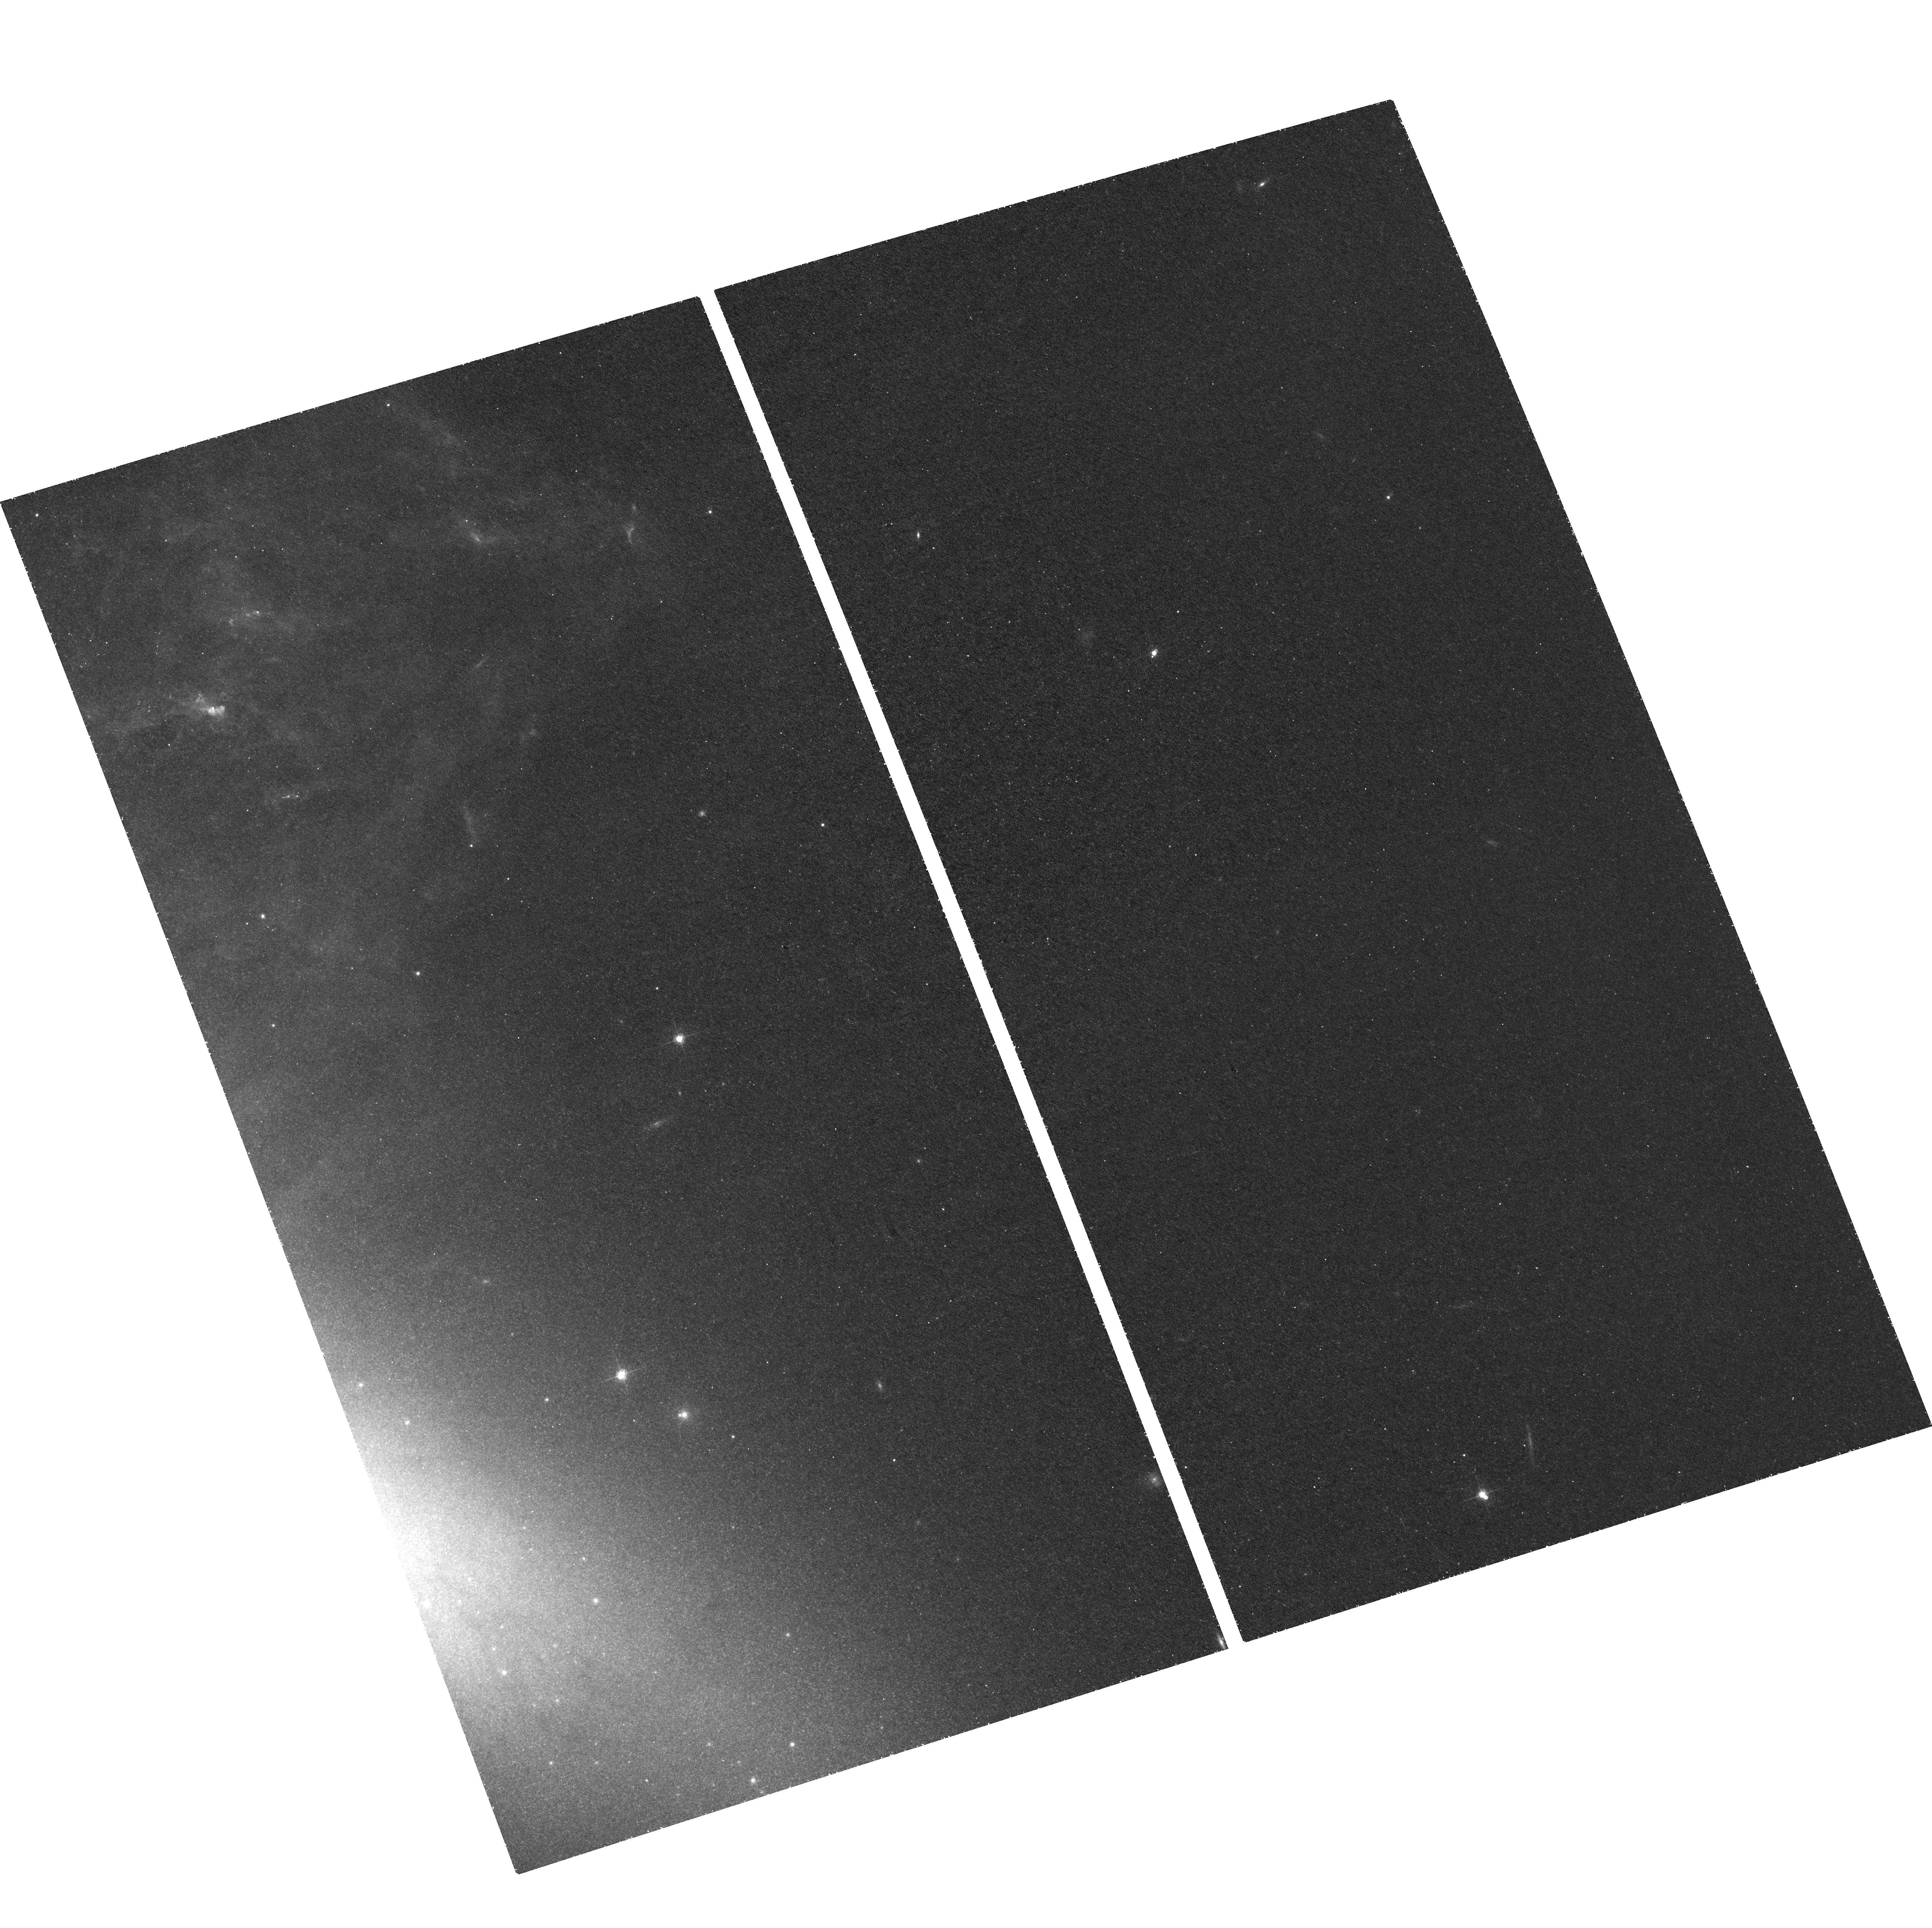
Target: field at RA 149.007°, Dec 69.686°. Instrument: ACS/WFC. Filter: F660N. Exposure: 2.2 h. Observation ID: hst_10853_02_acs_wfc_f660n_j9oe02

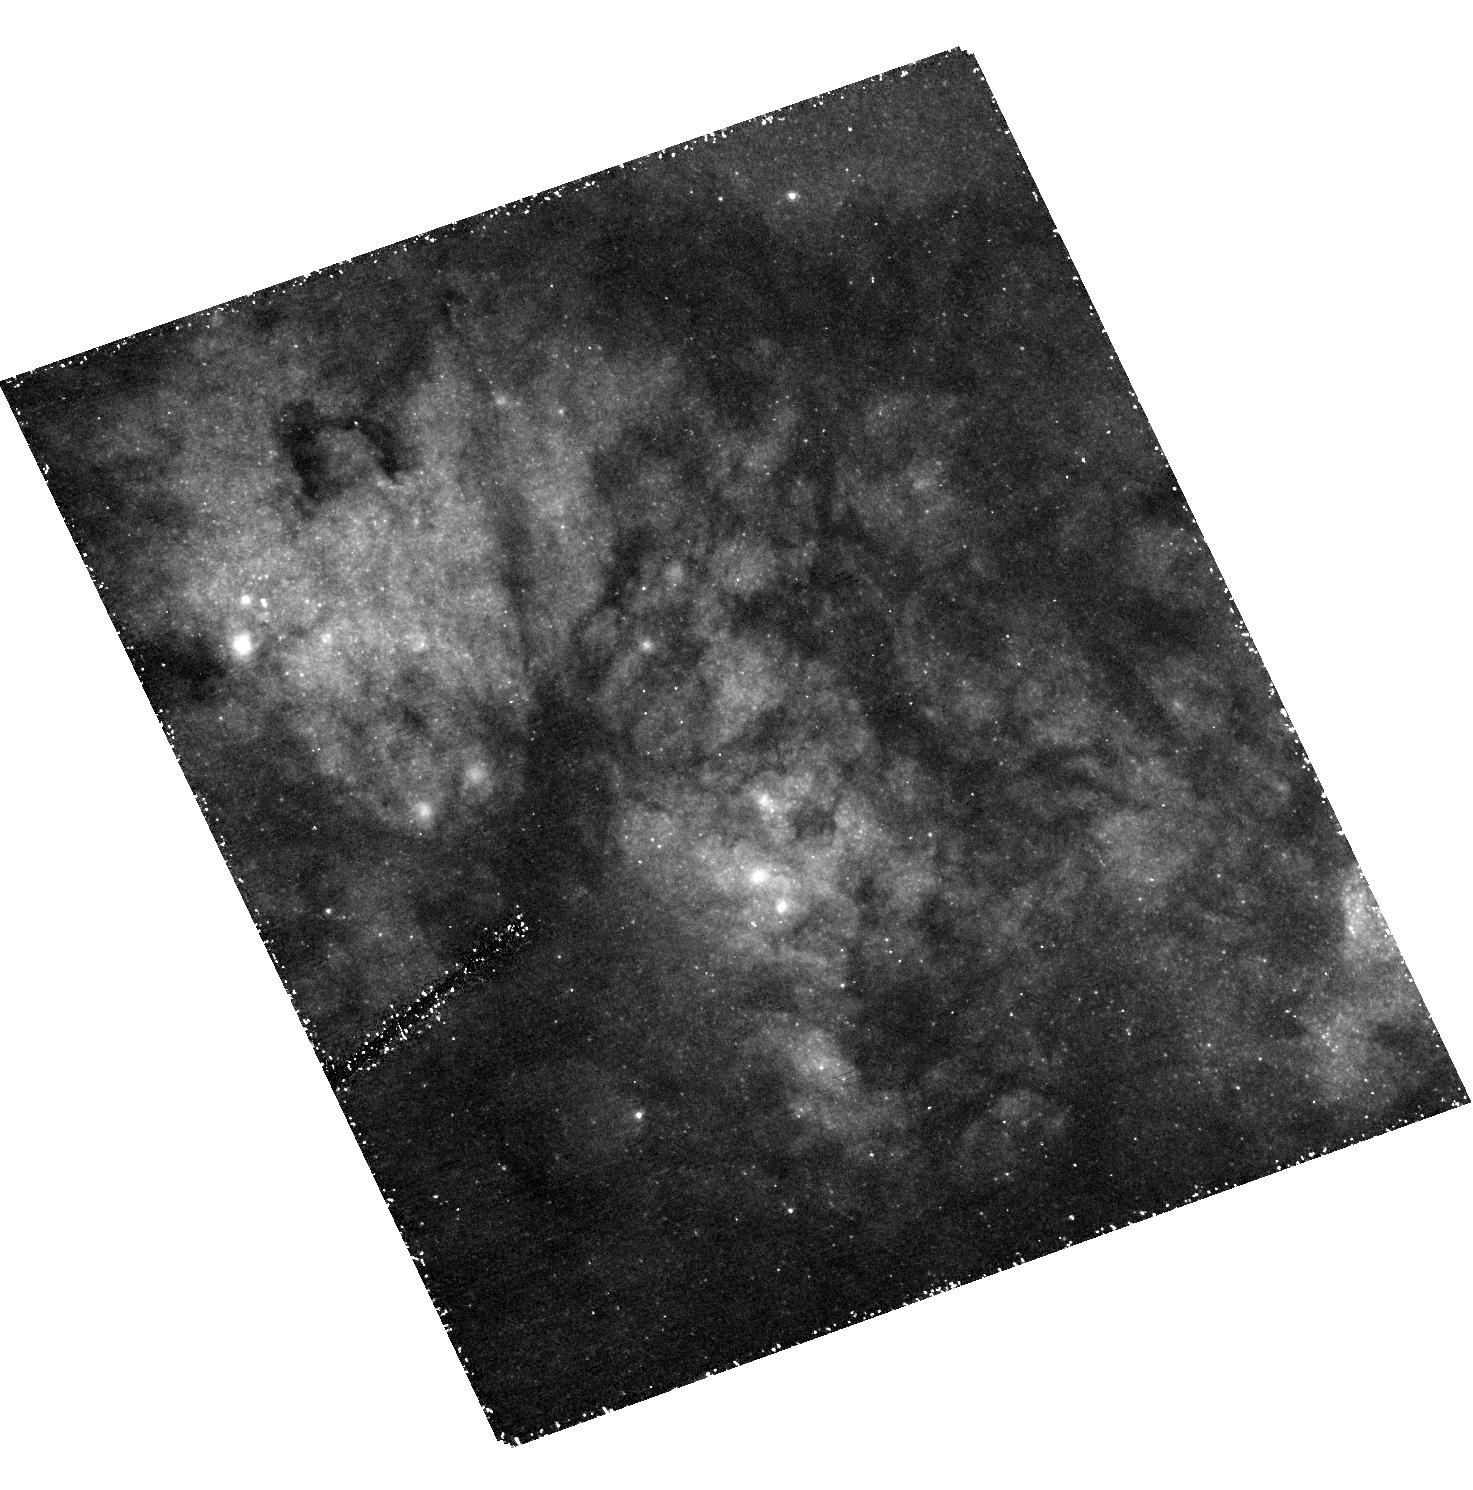
Target: MESSIER-082-B-1. Instrument: ACS/HRC. Filter: F330W. Exposure: 2.3 h. Observation ID: hst_10853_02_acs_hrc_f330w_j9oe02

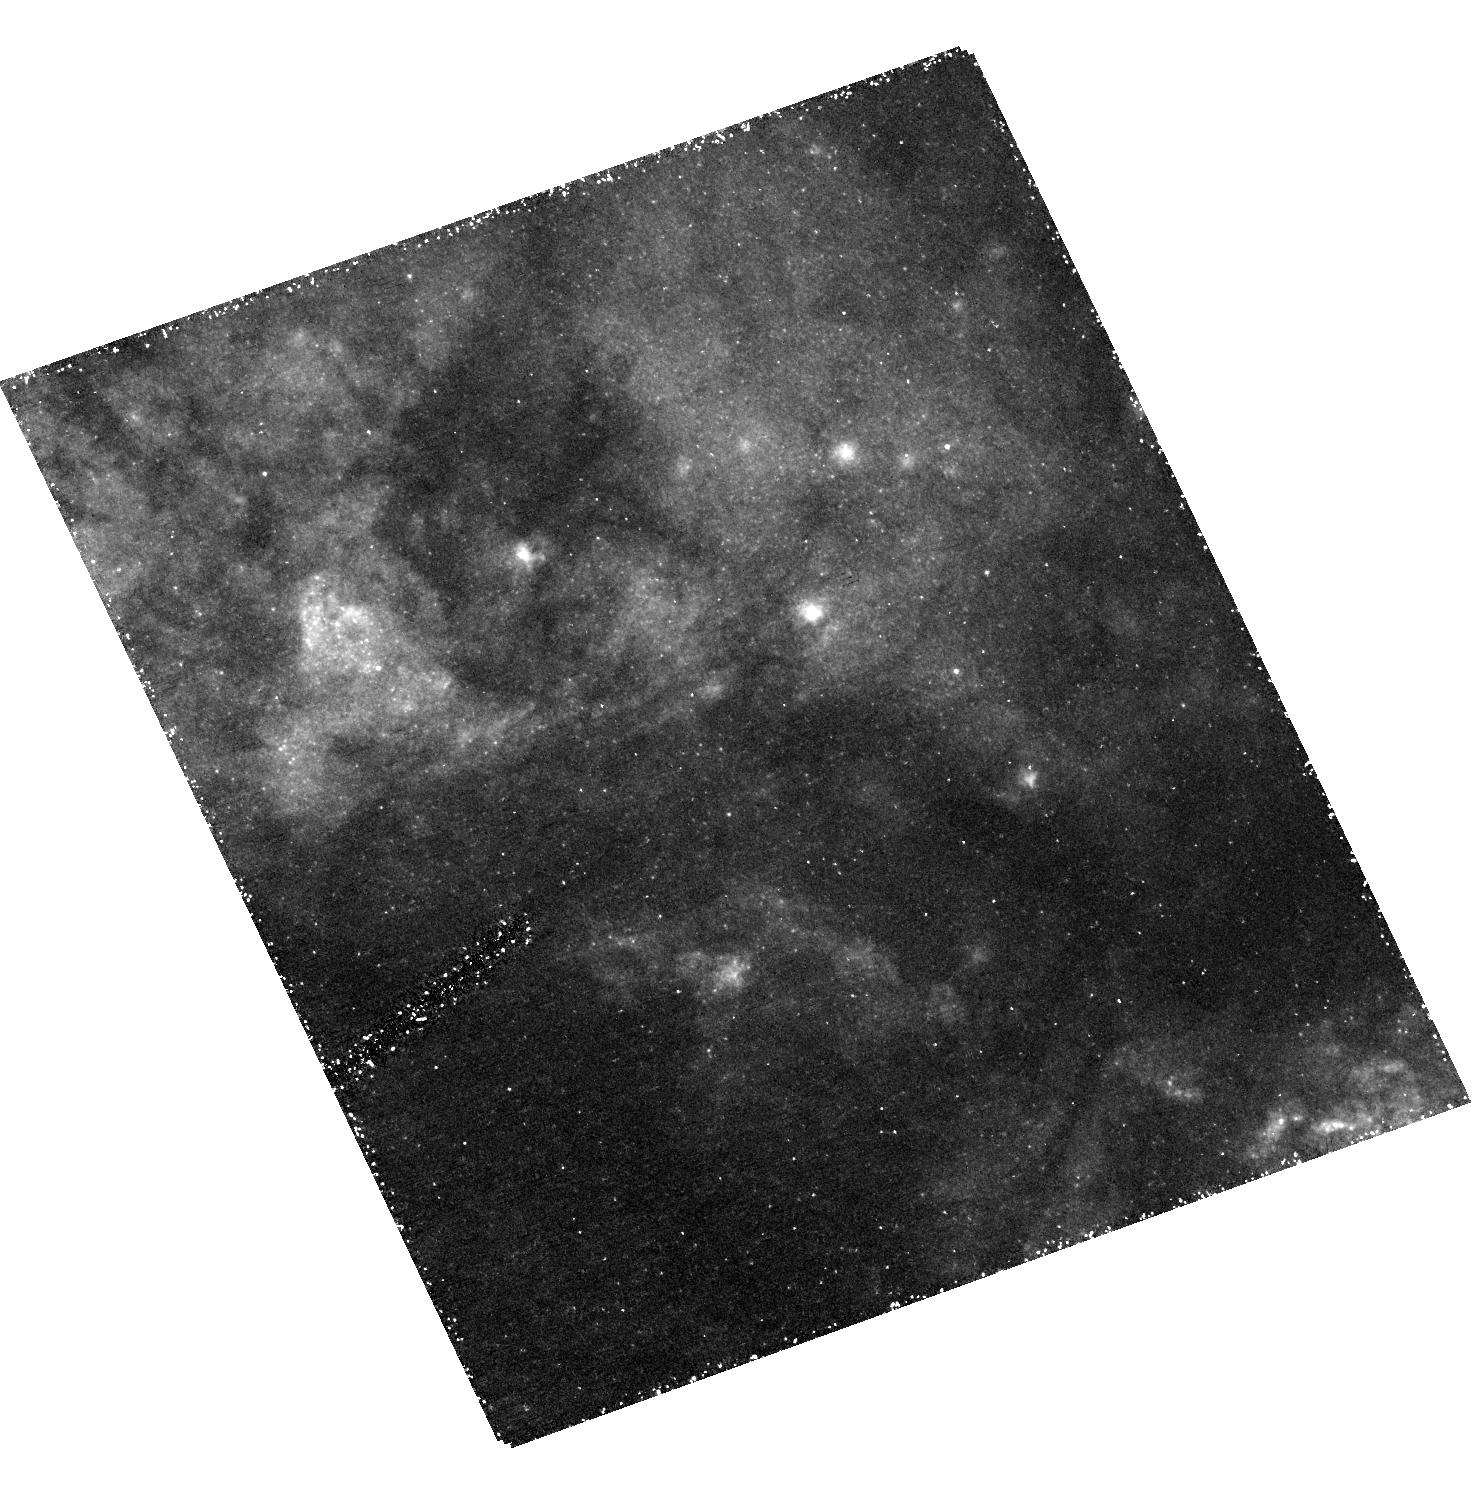
Target: MESSIER-082-B-2. Instrument: ACS/HRC. Filter: F330W. Exposure: 2.3 h. Observation ID: hst_10853_01_acs_hrc_f330w_j9oe01

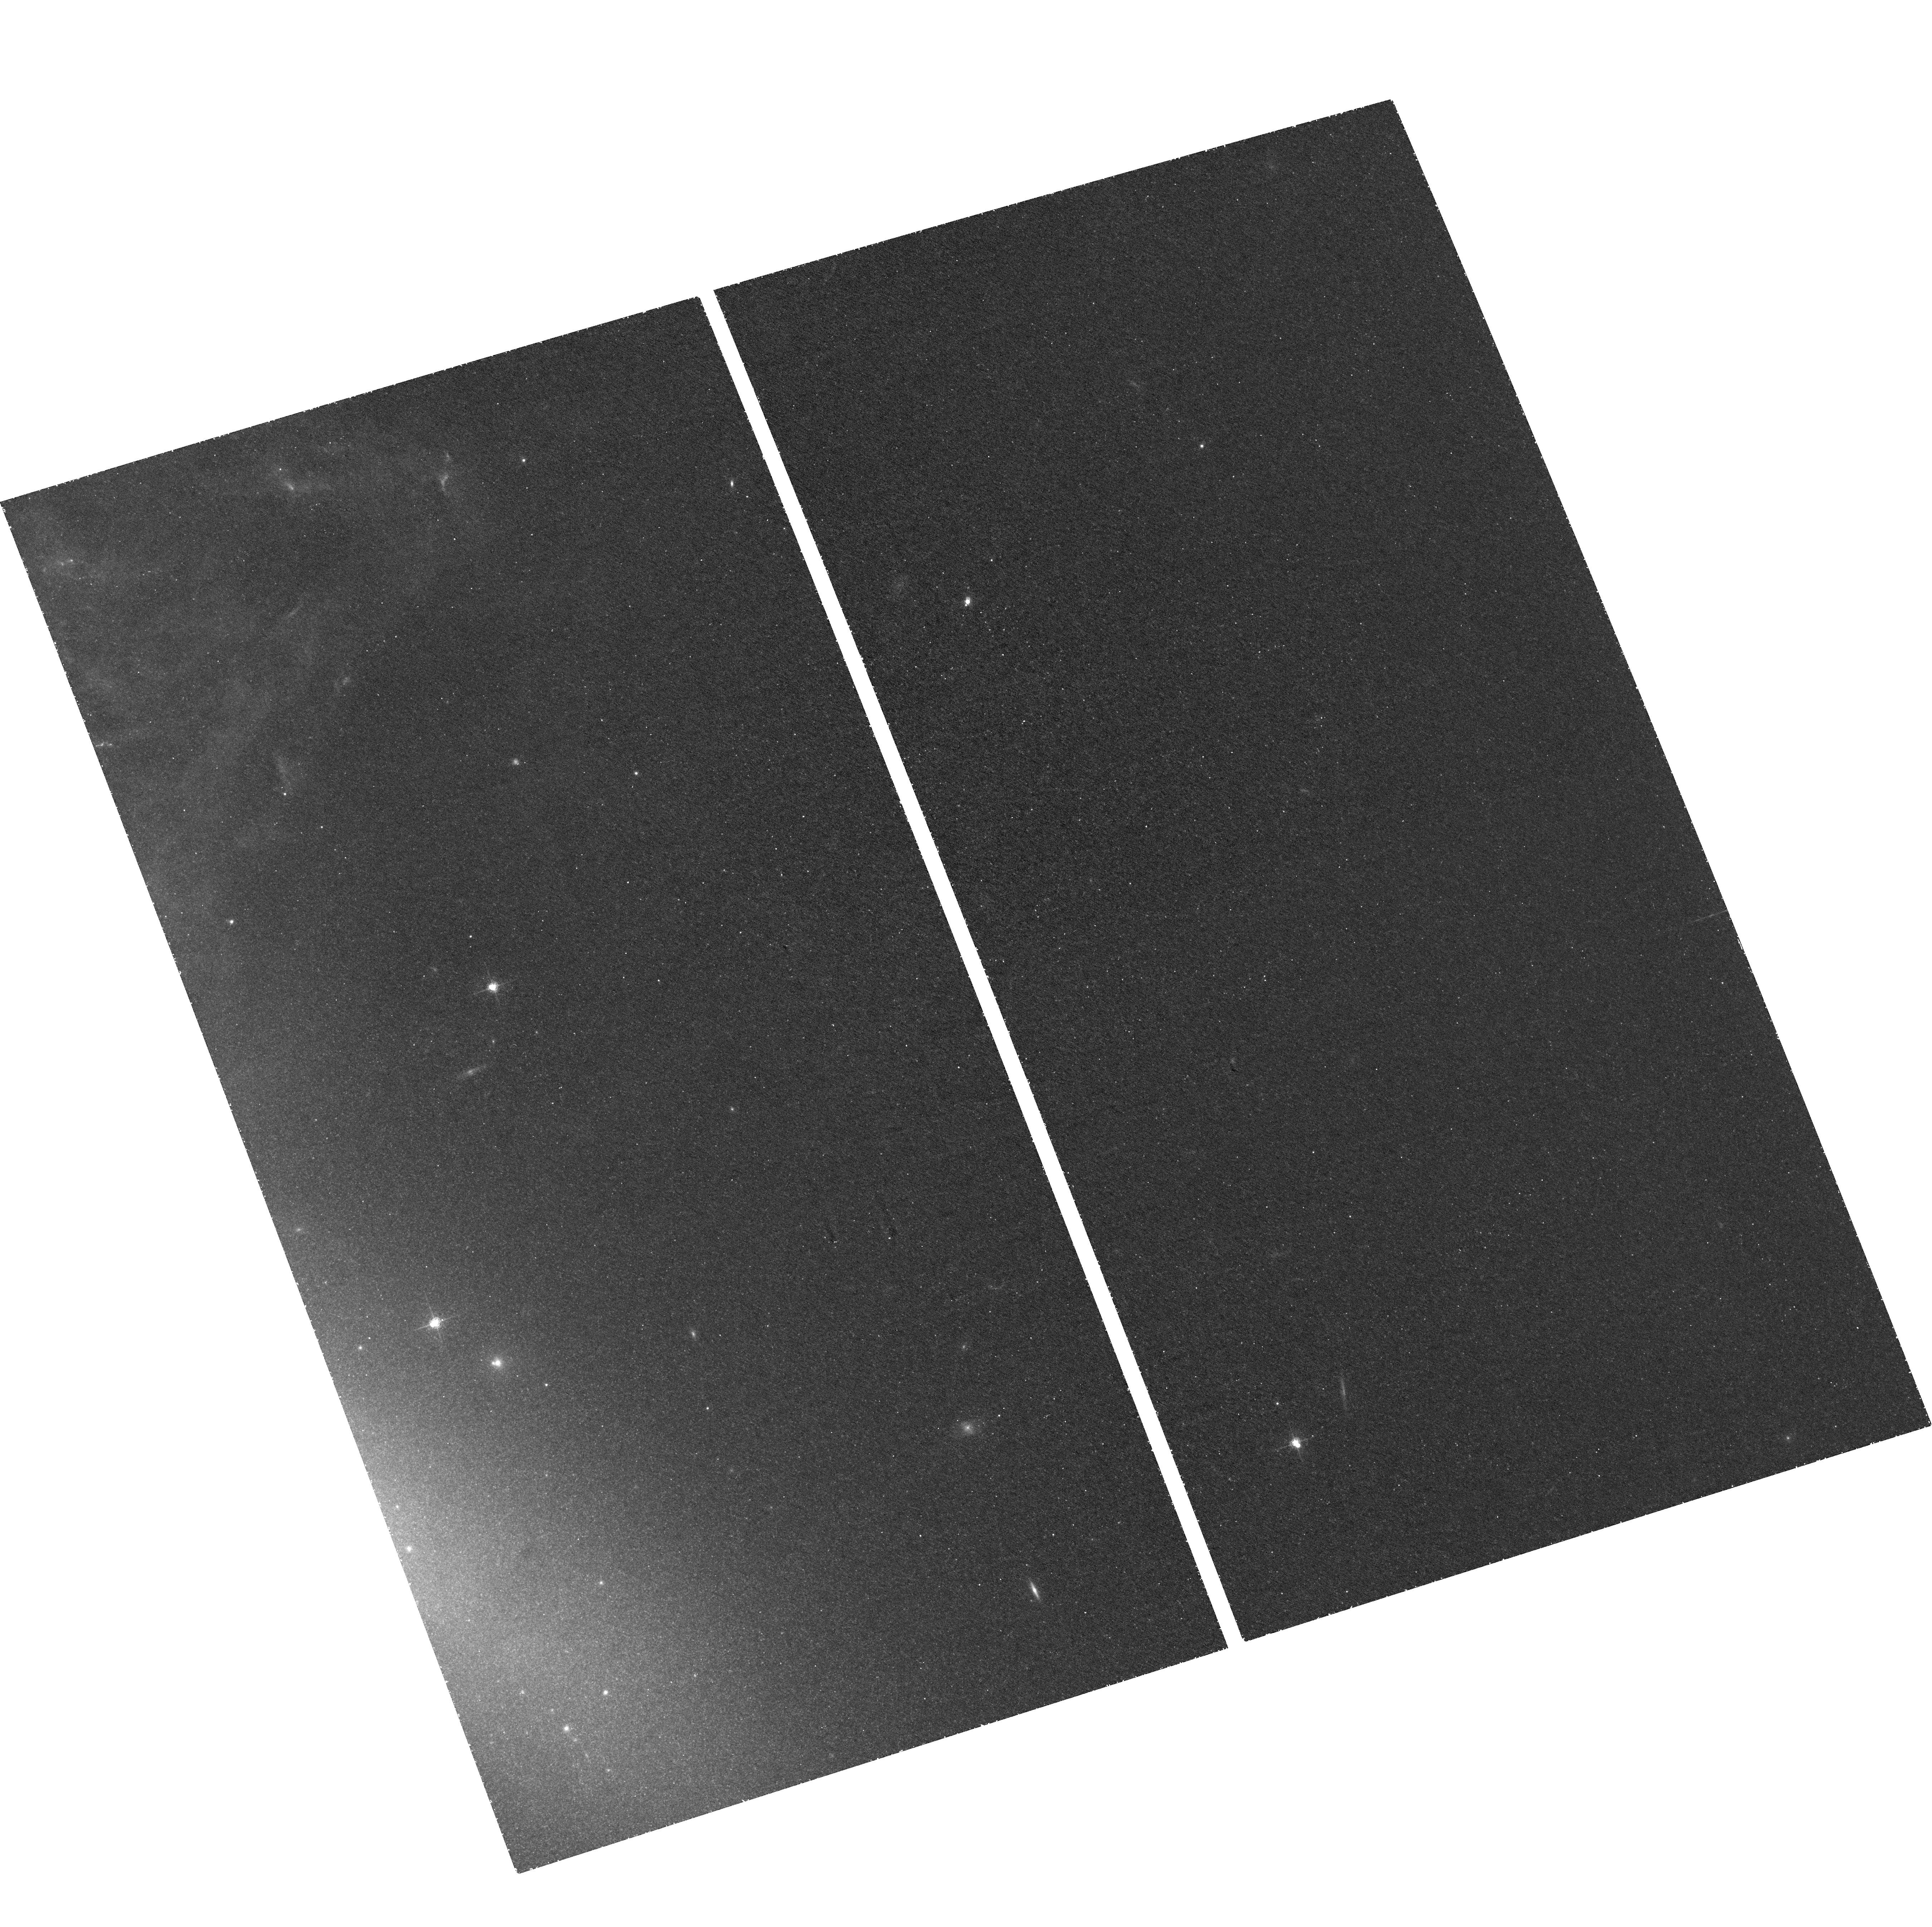
Target: field at RA 148.985°, Dec 69.684°. Instrument: ACS/WFC. Filter: F660N. Exposure: 2.2 h. Observation ID: hst_10853_01_acs_wfc_f660n_j9oe01

M82 as a Fossil Starburst: Probing the Super Star Cluster Content of Region B (PI: Smith, Linda J.)

The importance of M82 as a benchmark for starburst studies has been recognised by the STScI-sponsored ACS/WFC mosaic of M82 in the B, V, I and H alpha filters. This proposal supplements this unique legacy dataset by obtaining U-band observations (F330W filter) of the fossil starburst region B in M82. This region is rich in compact intermediate age (~ 1 Gyr) star clusters. The combination of U-band photometry with the ACS/WFC STScI BVI survey and archival NICMOS JH data will allow us to derive accurate ages, luminosities and masses for this rare population of intermediate age massive star clusters. The U-band is essential for determining ages of clusters < 2 Gyr old because it measures the depth of the Balmer jump. We will use these data to determine the true shape of the cluster luminosity function (CLF) for the M82-B fossil starburst region and thus address the question of whether young massive clusters will eventually become globular clusters.